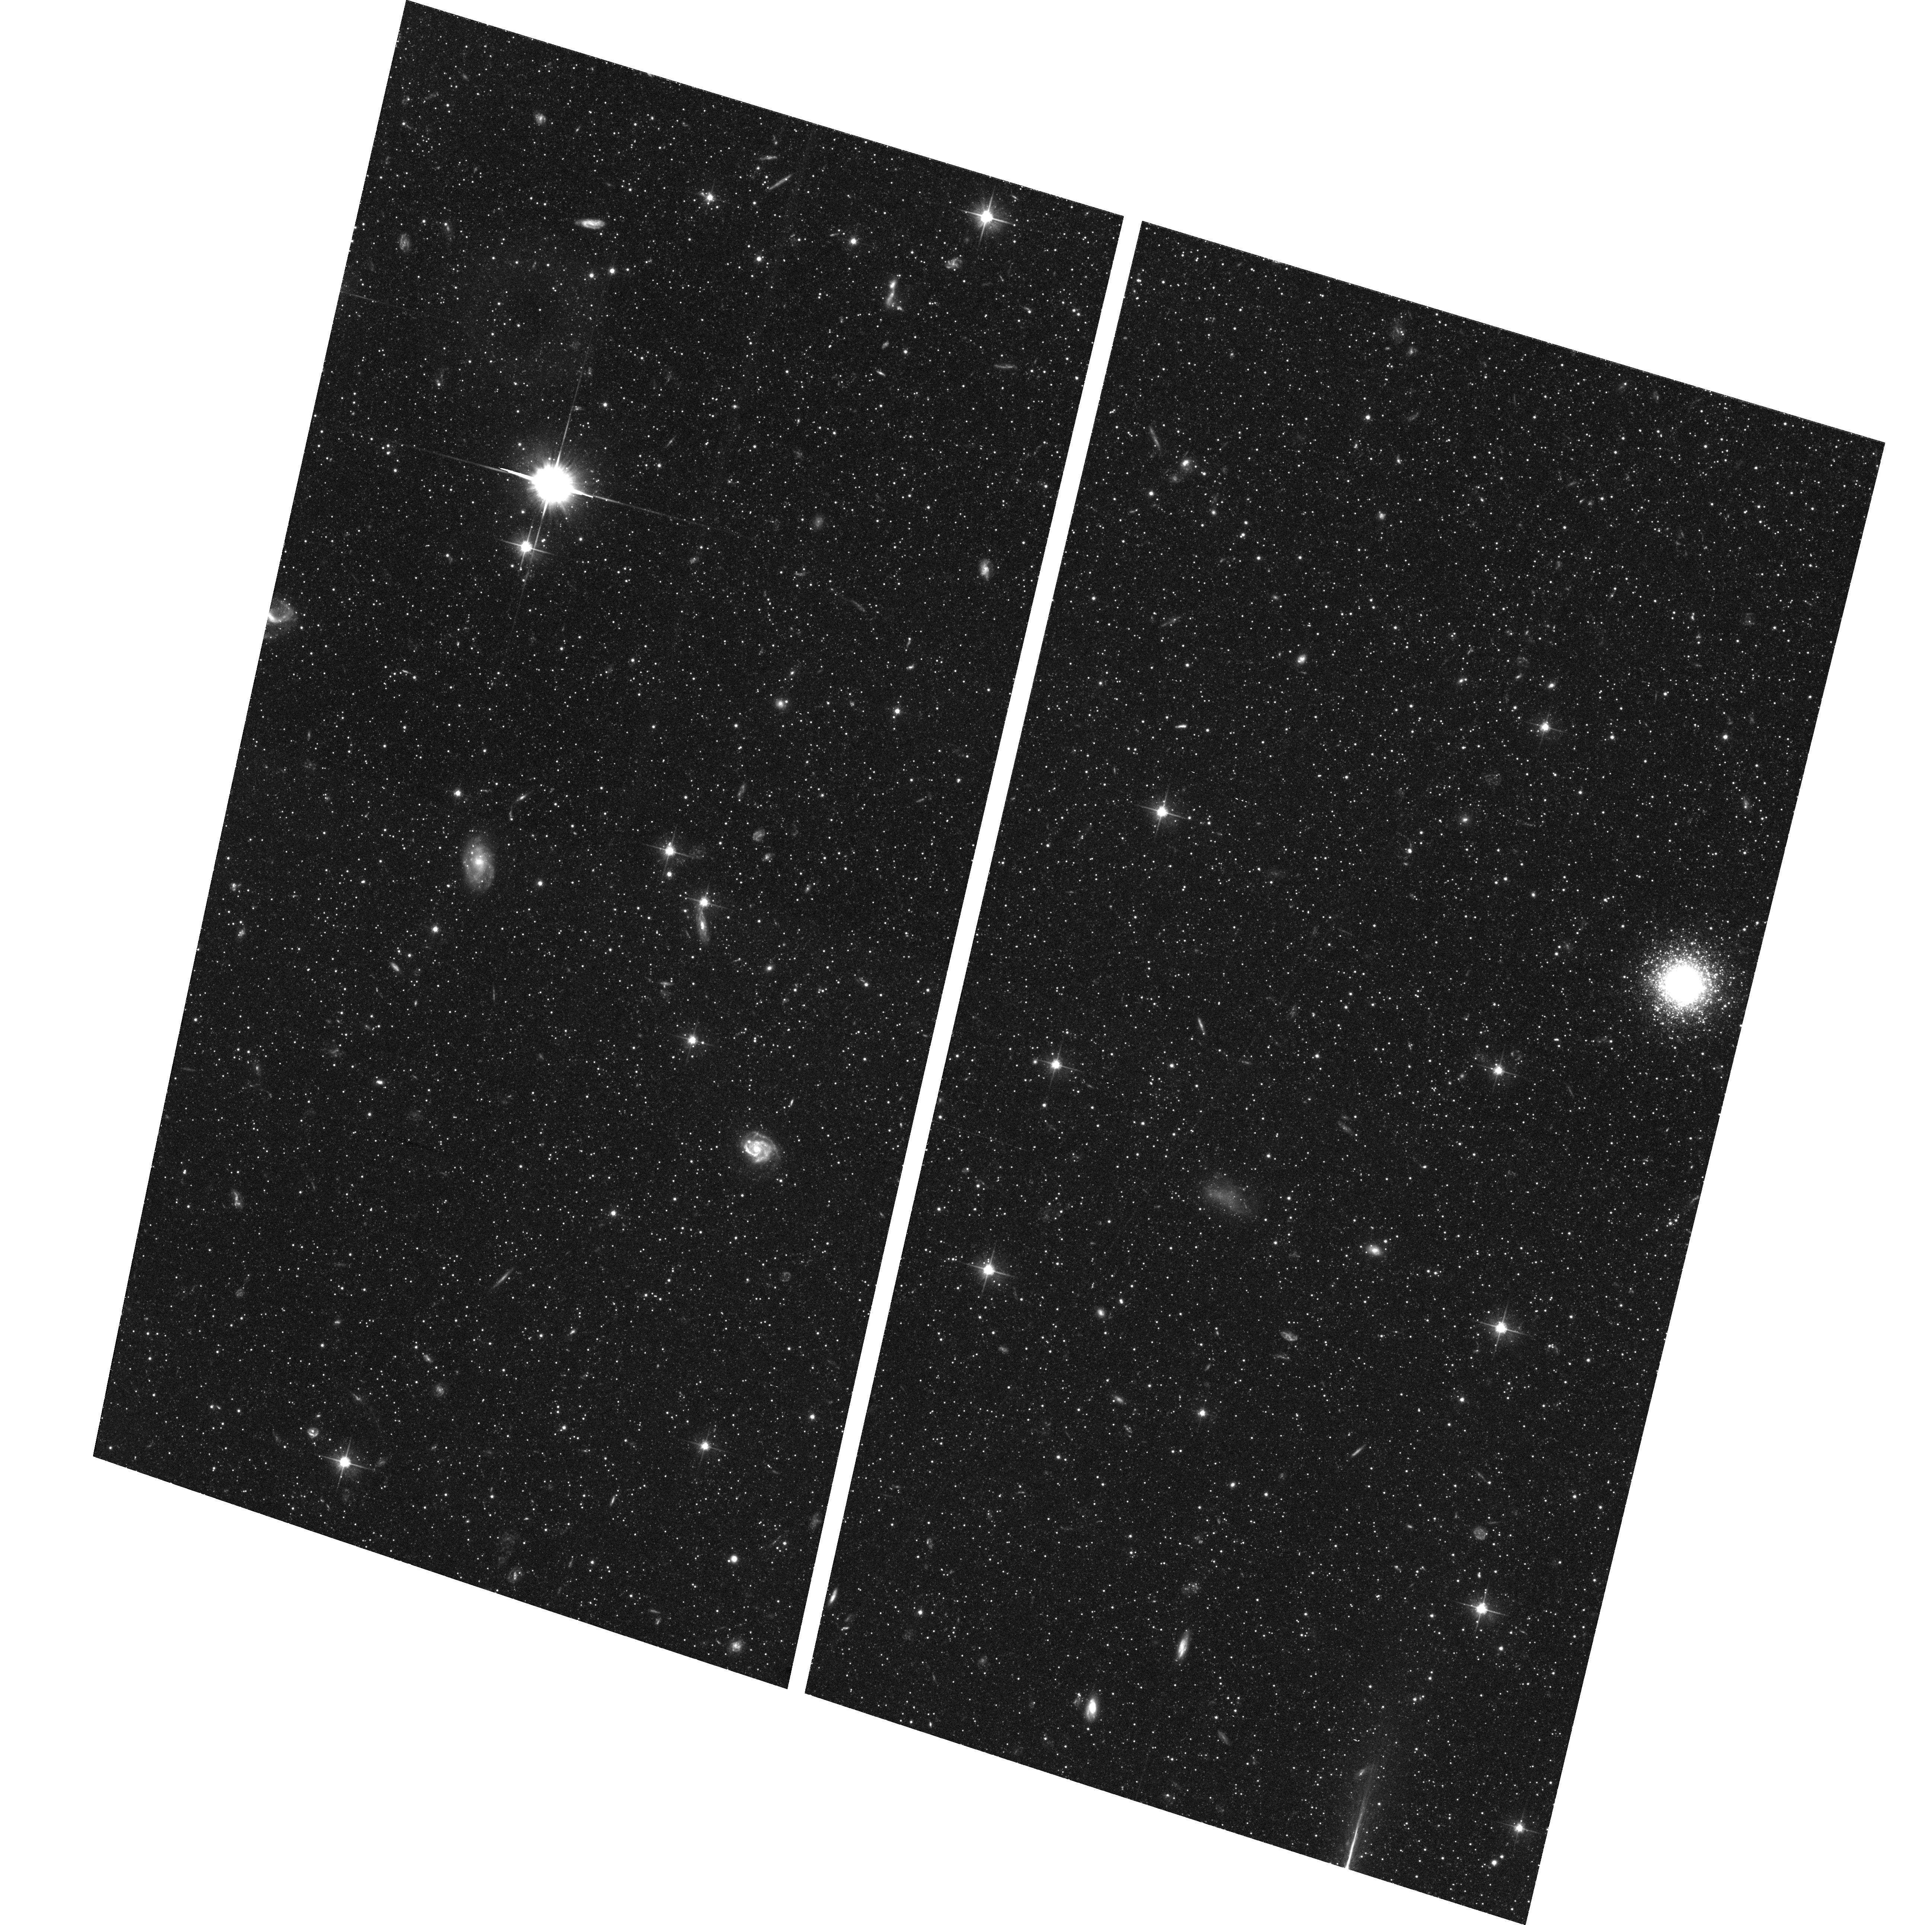
Target: NGC224-HALO
Instrument: ACS/WFC
Filter: F606W
Exposure: 1.4 h
Observation ID: hst_9453_37_acs_wfc_f606w_j8f837

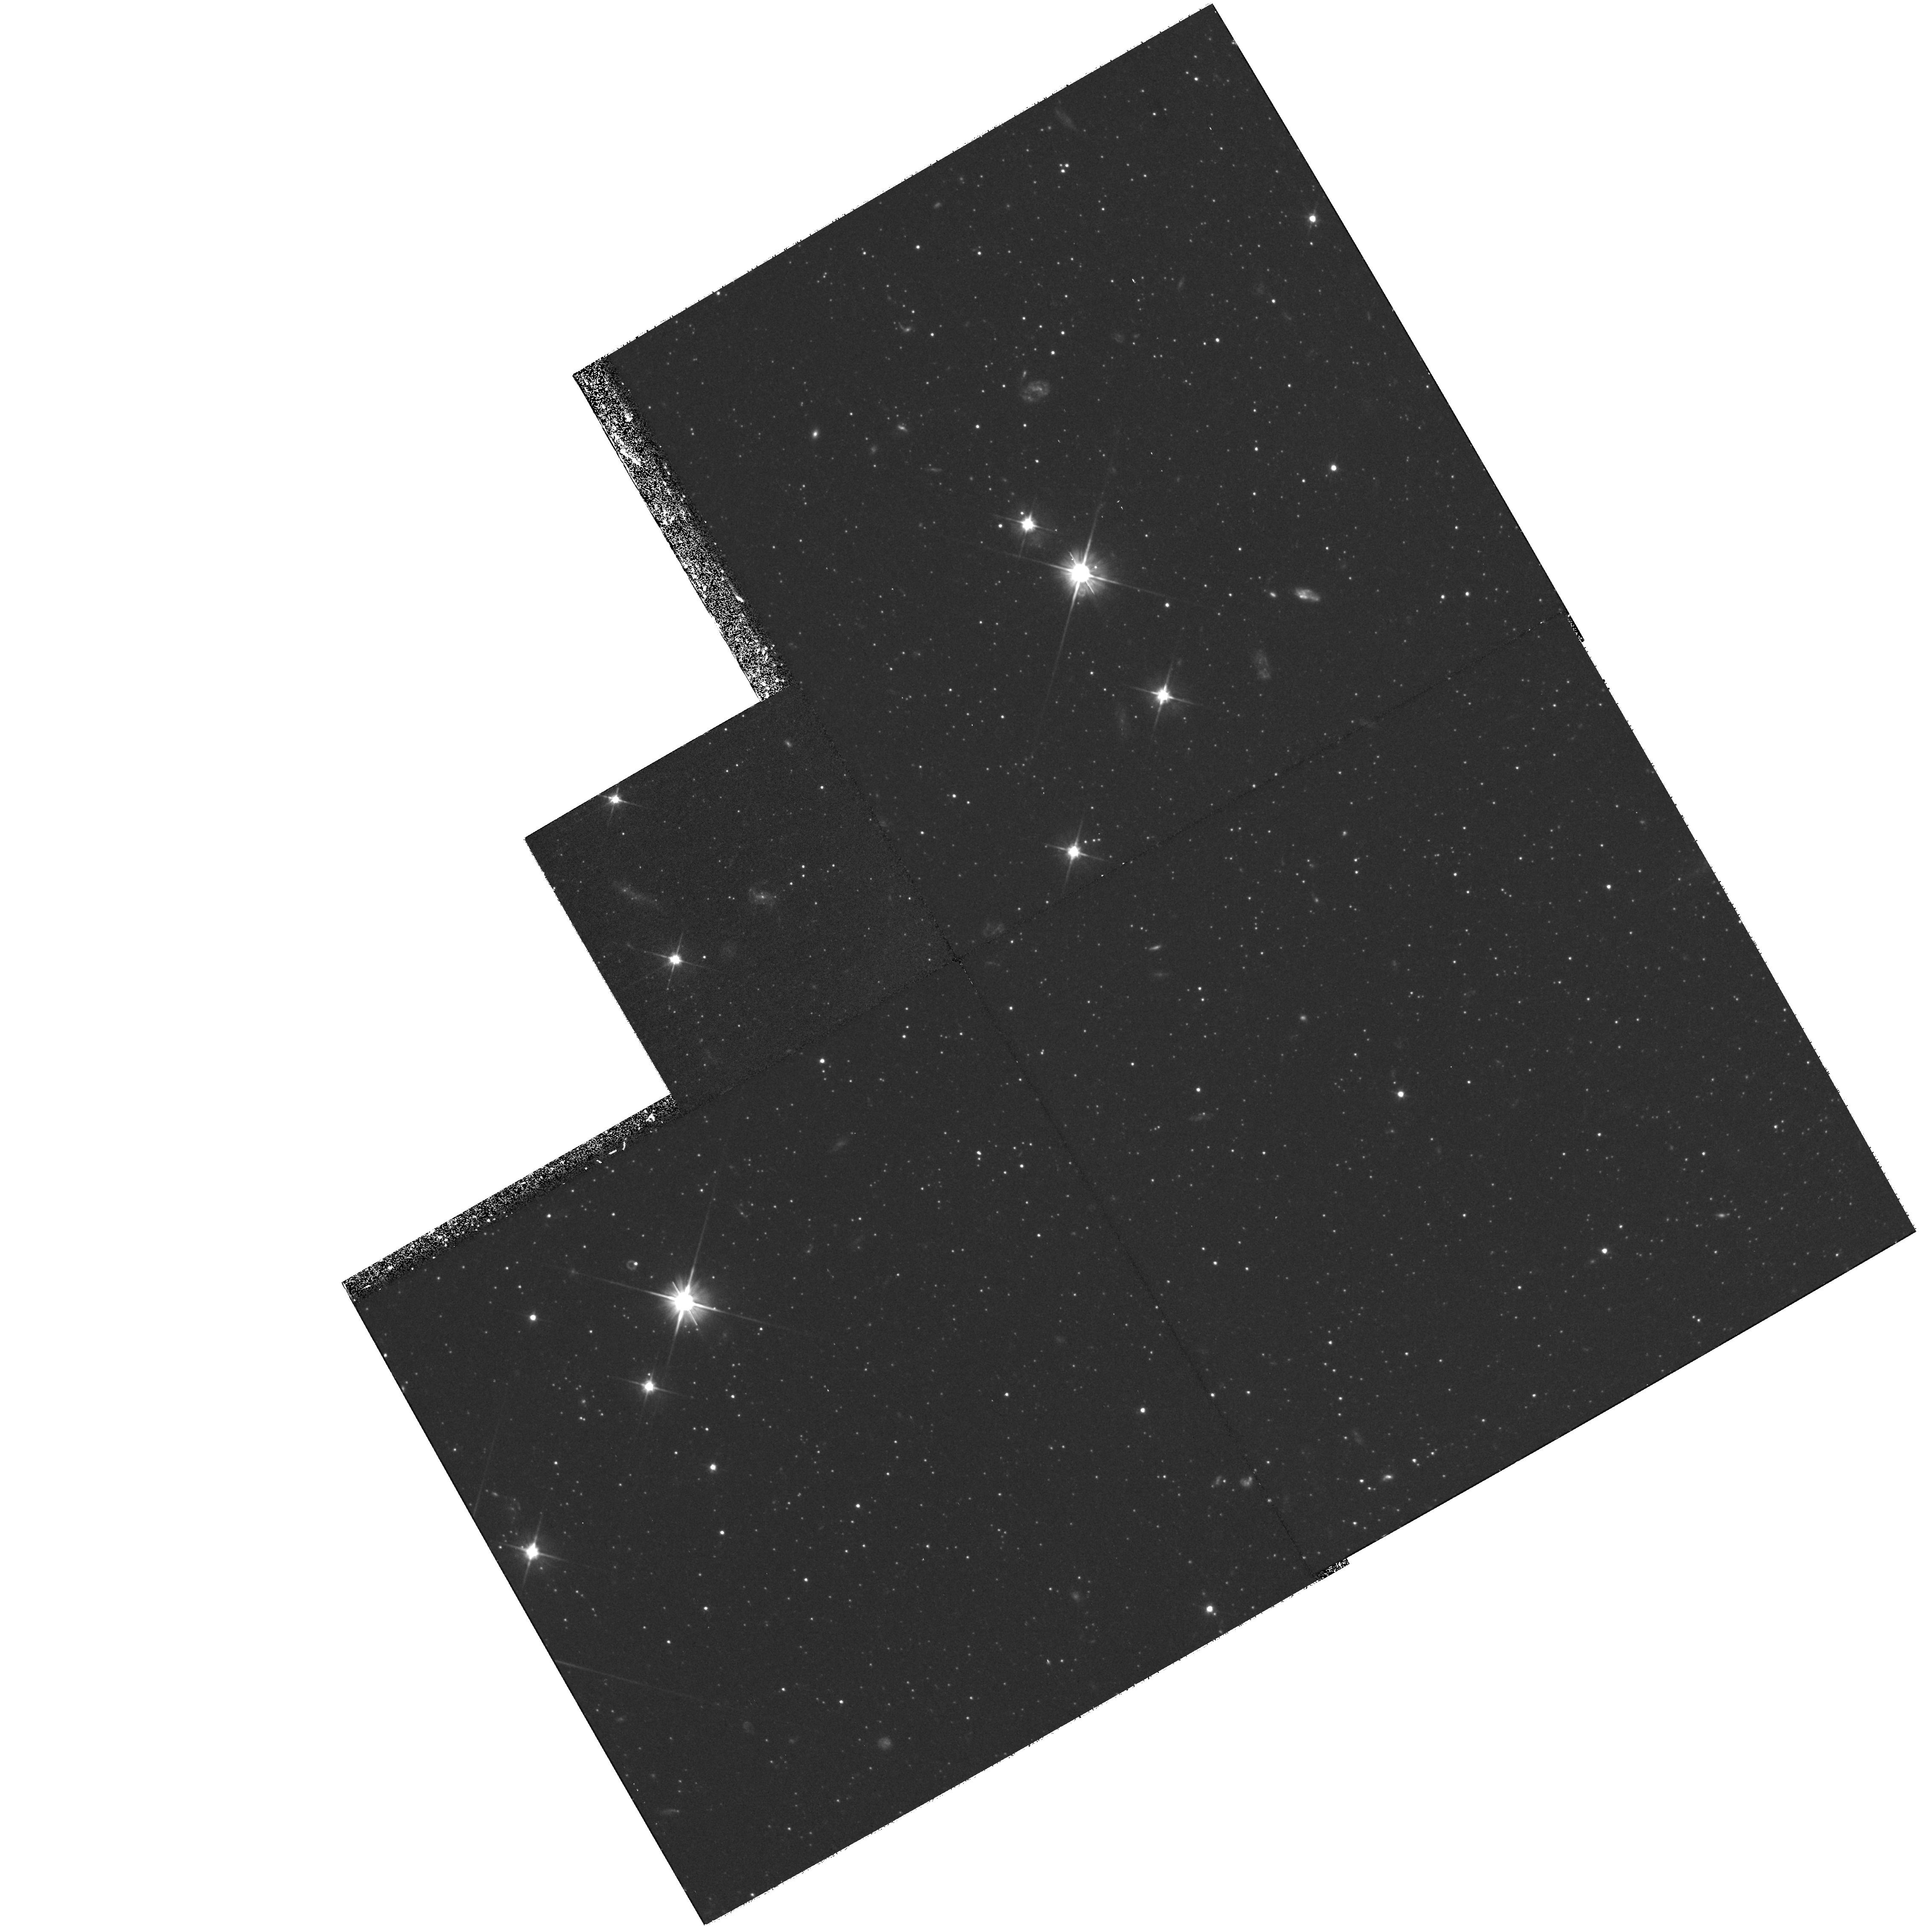
Target: field at RA 11.642°, Dec 40.658°
Instrument: WFPC2/PC
Filter: F606W
Exposure: 1.2 h
Observation ID: hst_9453_23_wfpc2_pc_f606w_u8f823

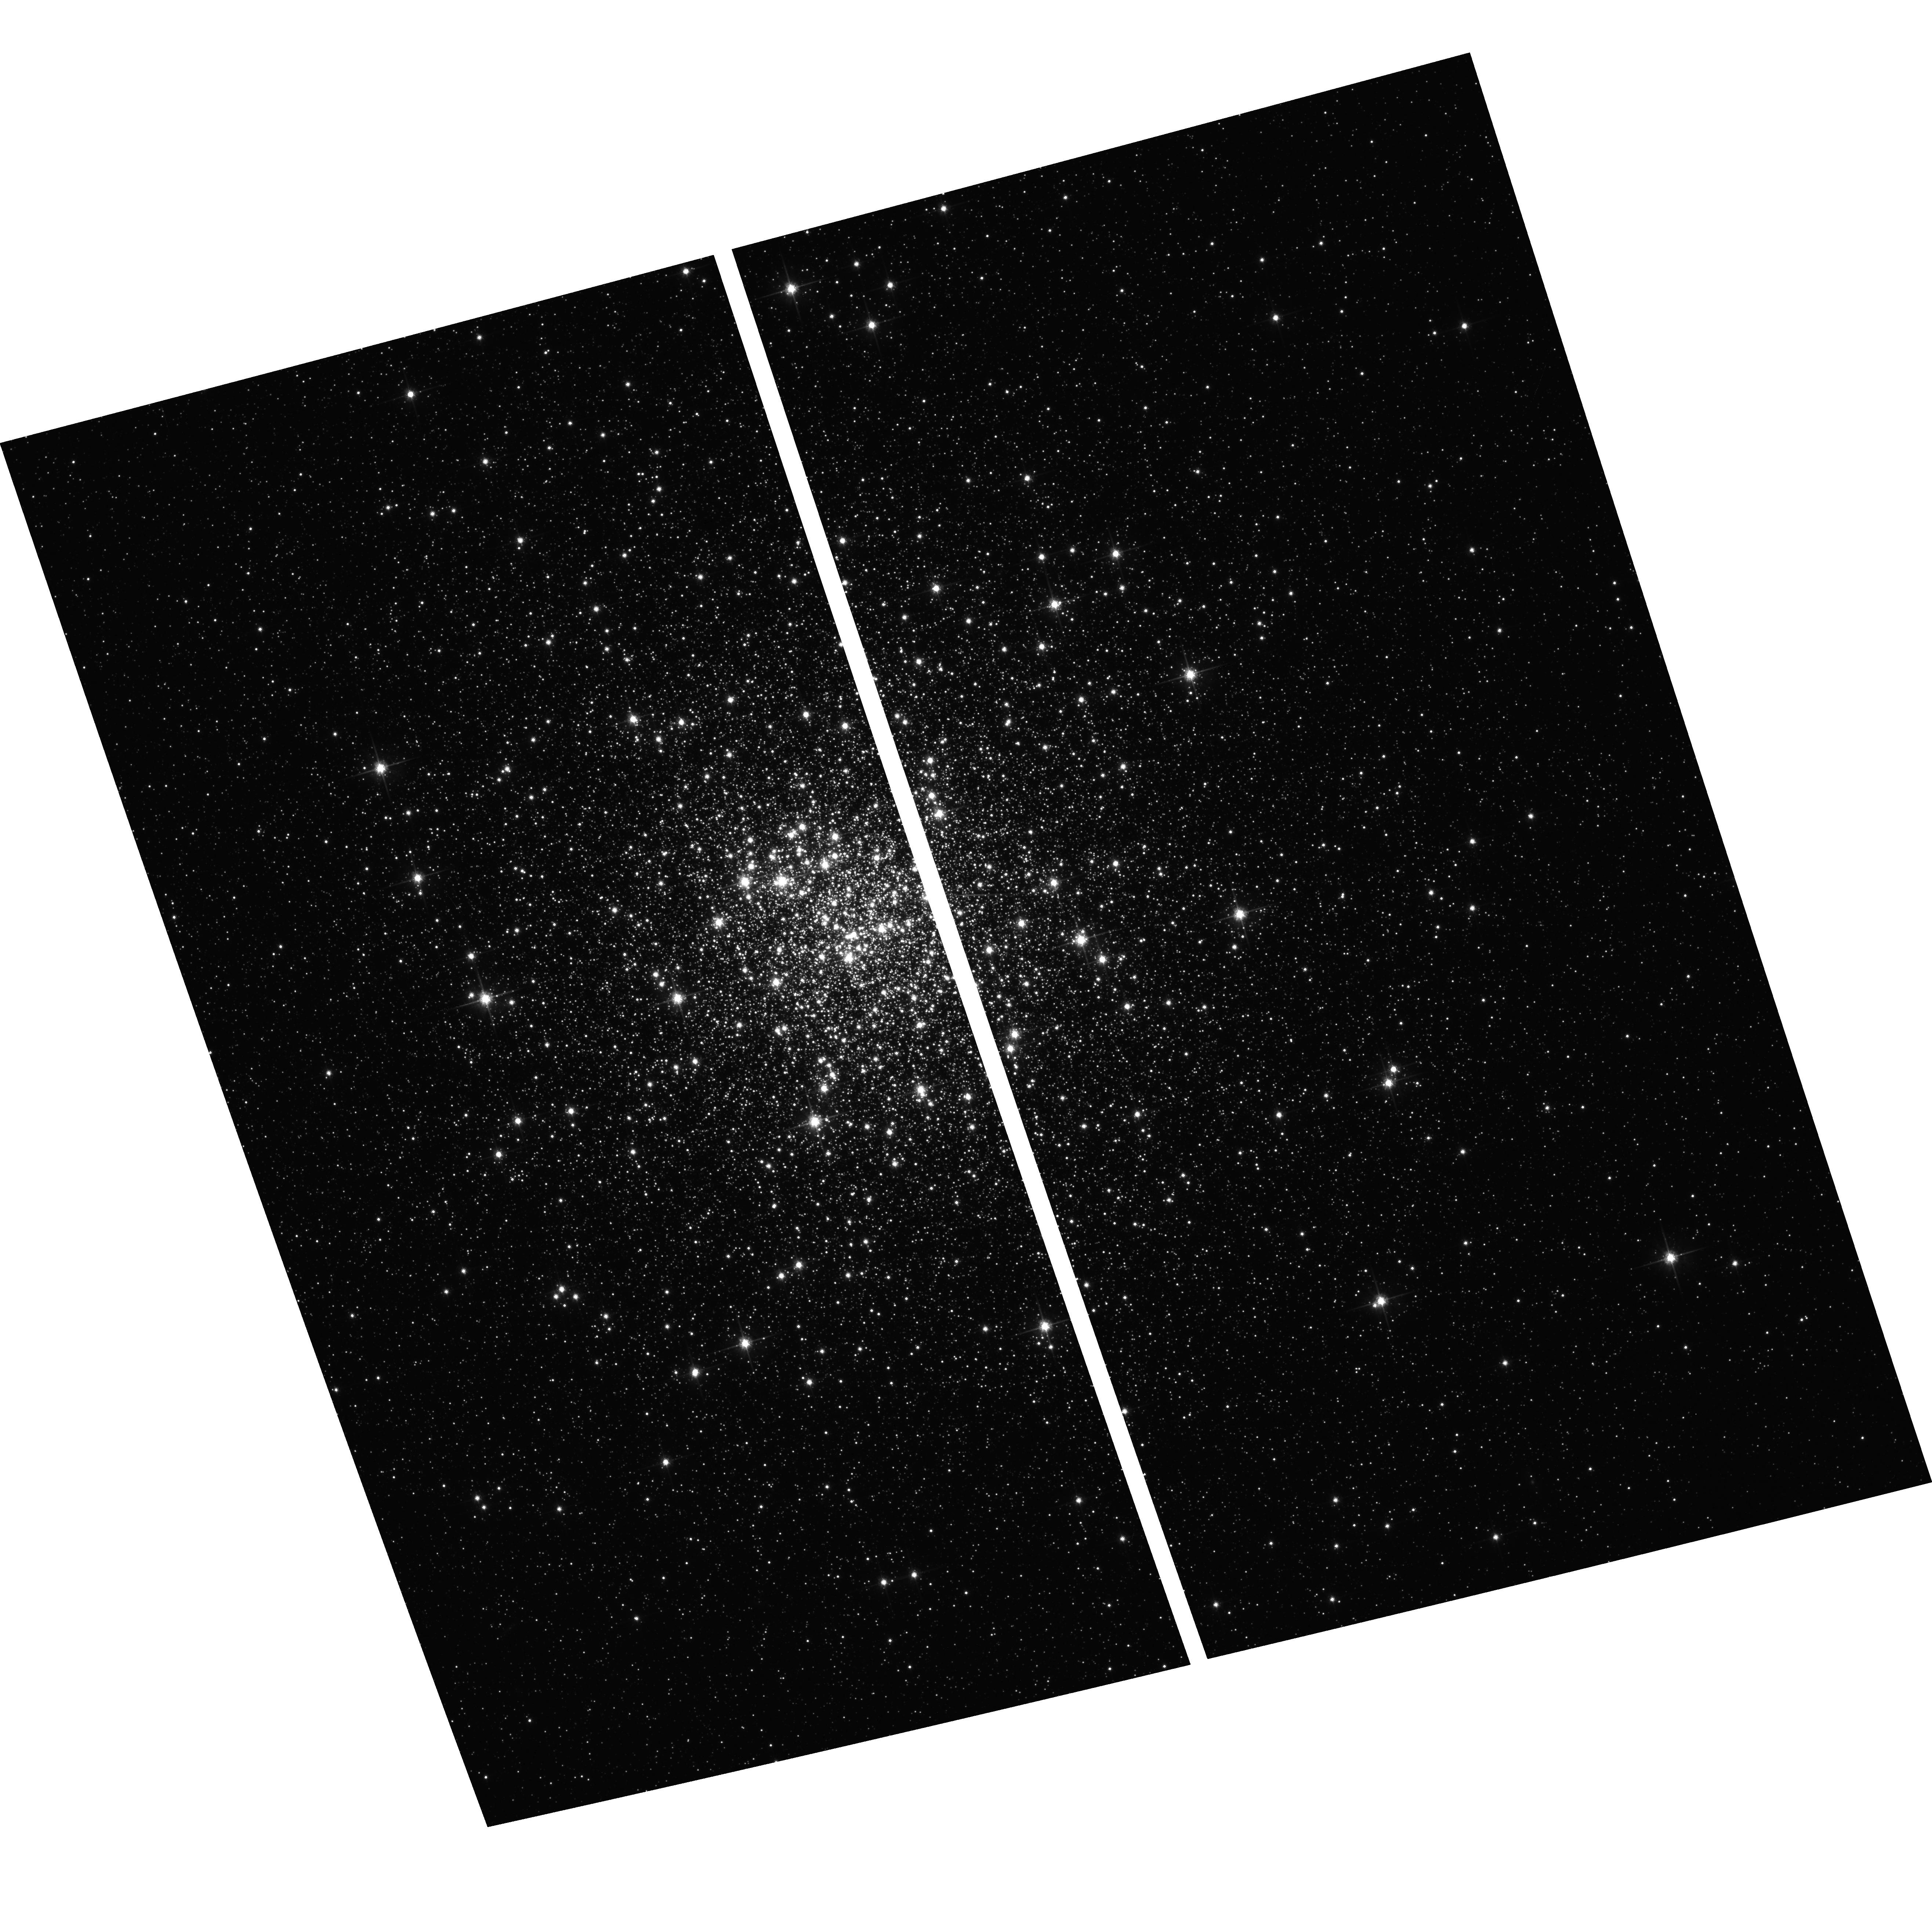
Target: NGC6341
Instrument: ACS/WFC
Filter: F814W
Exposure: 2 min
Observation ID: hst_9453_66_acs_wfc_f814w_j8f866

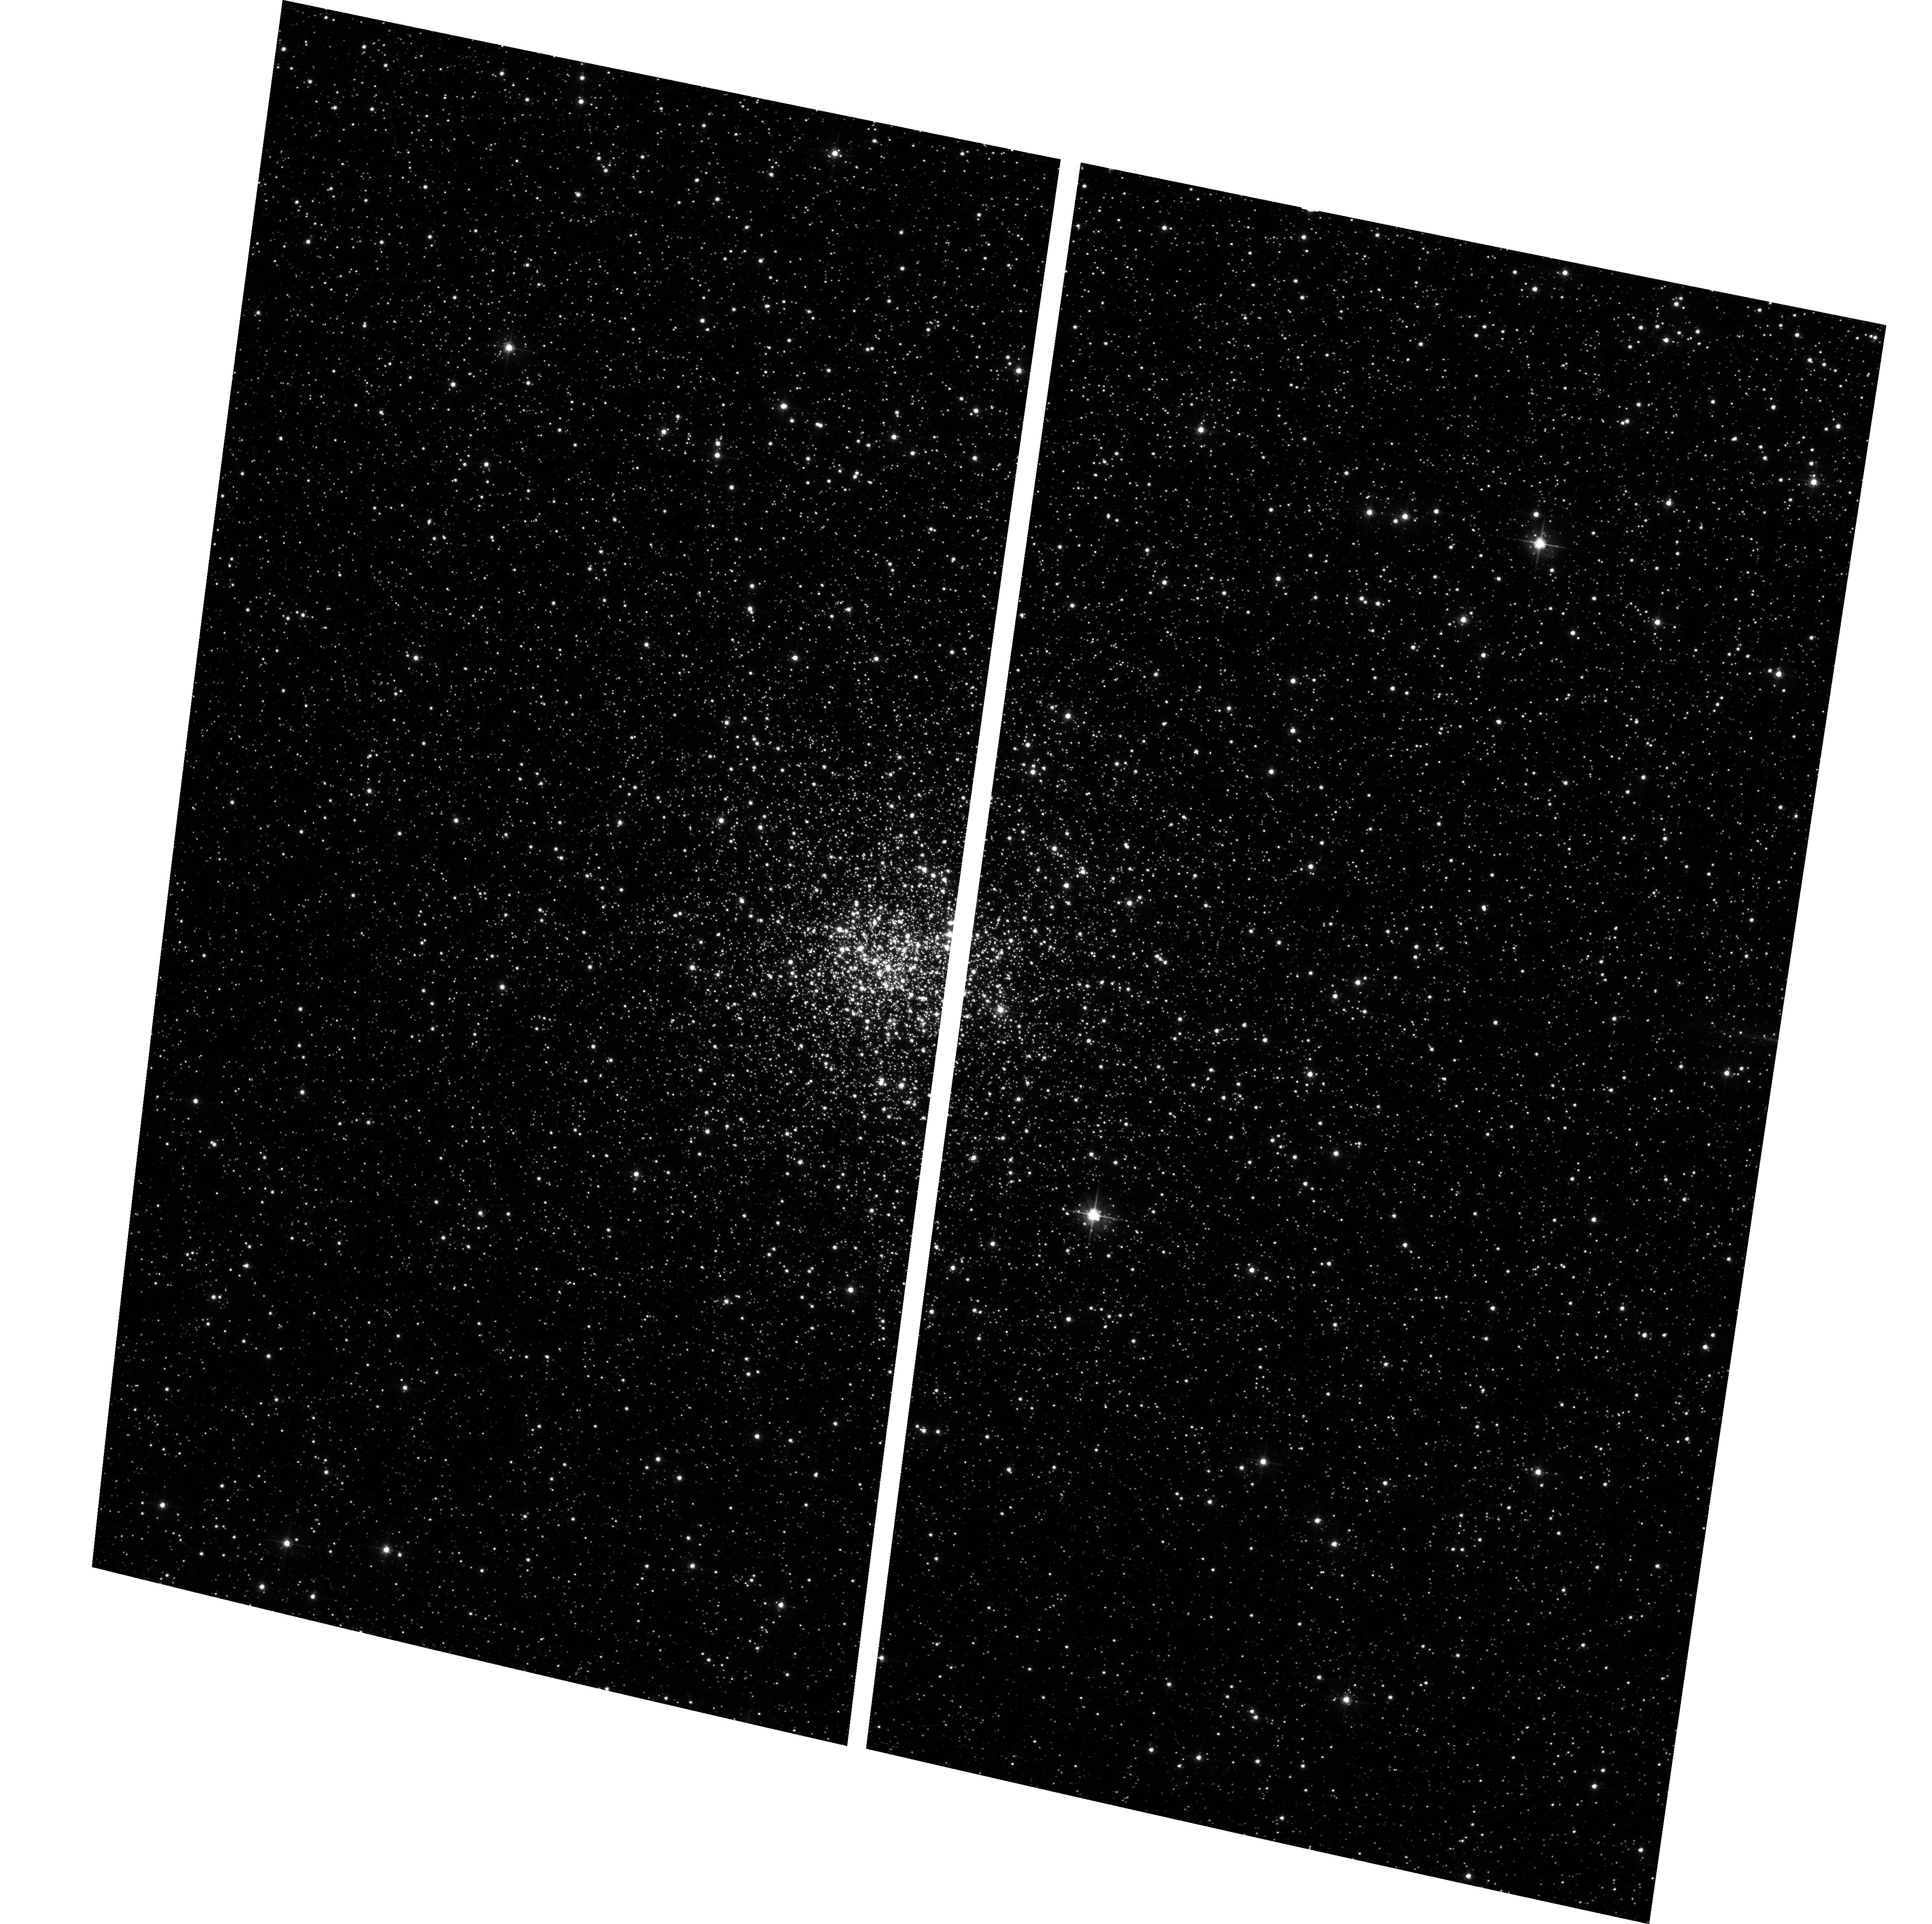
Target: NGC6528
Instrument: ACS/WFC
Filter: F606W
Exposure: 8 min
Observation ID: hst_9453_62_acs_wfc_f606w_j8f862

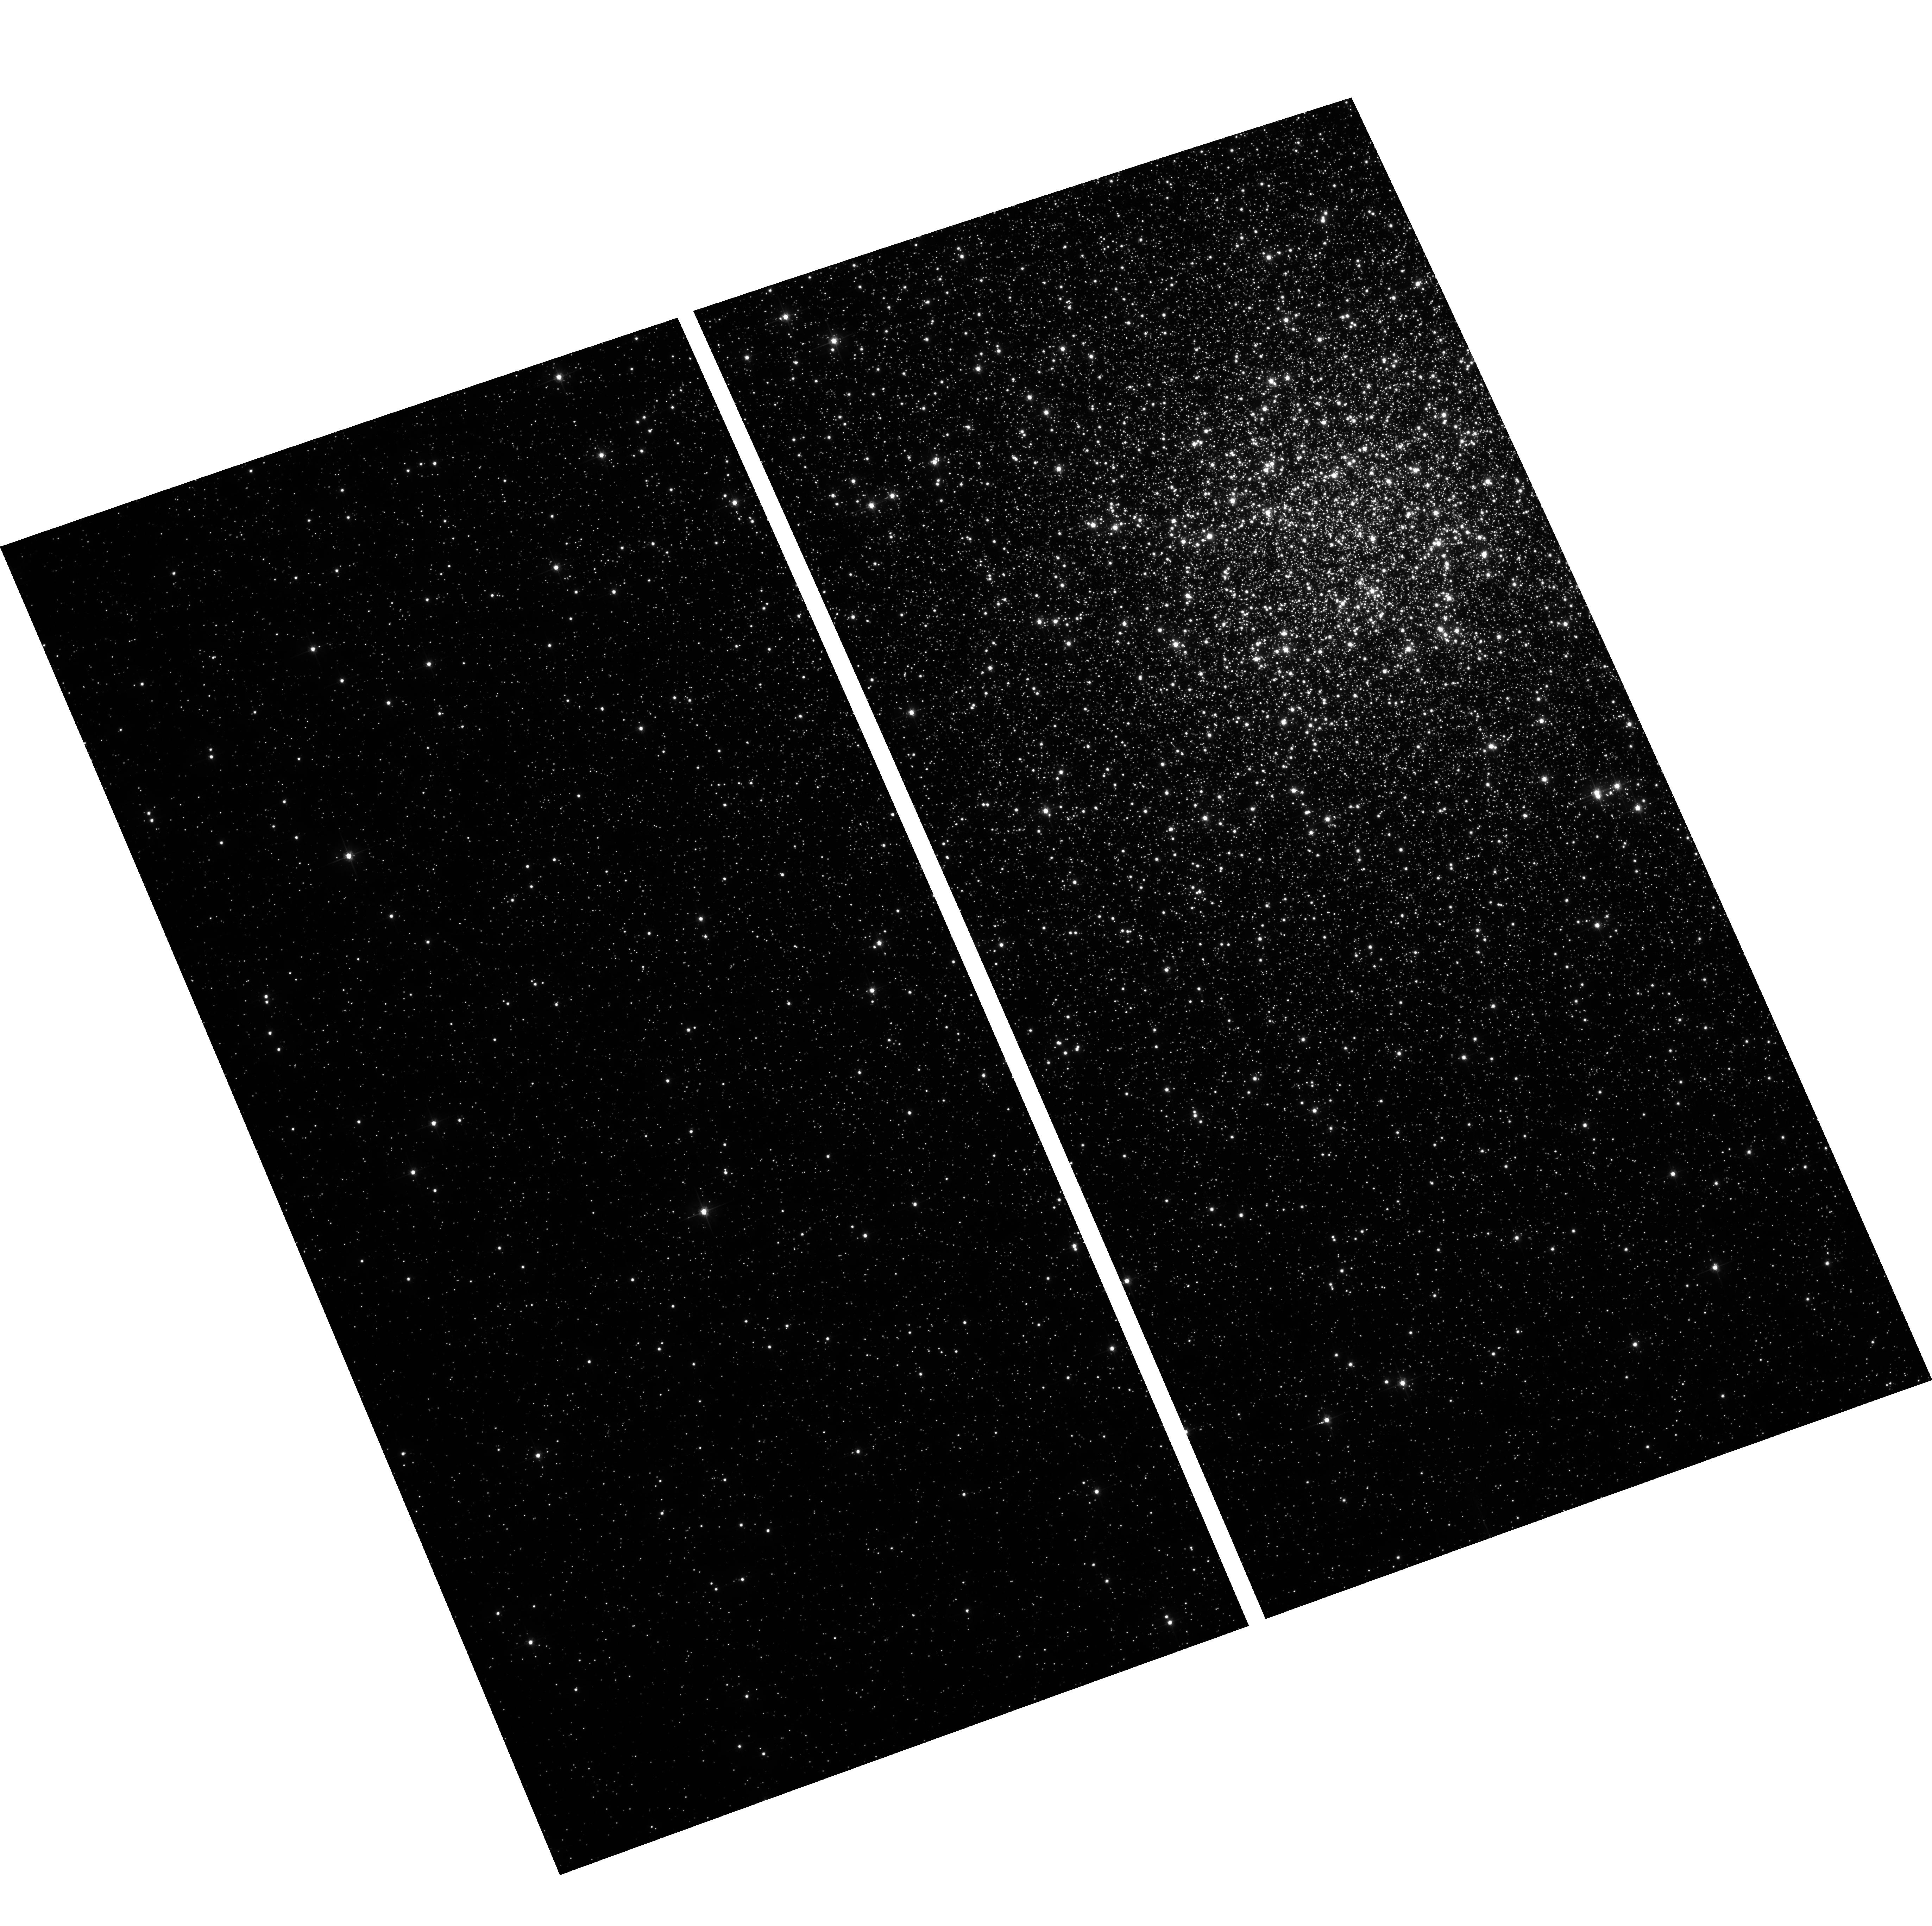
Target: NGC104
Instrument: ACS/WFC
Filter: F606W
Exposure: 1 min
Observation ID: hst_9453_64_acs_wfc_f606w_j8f864

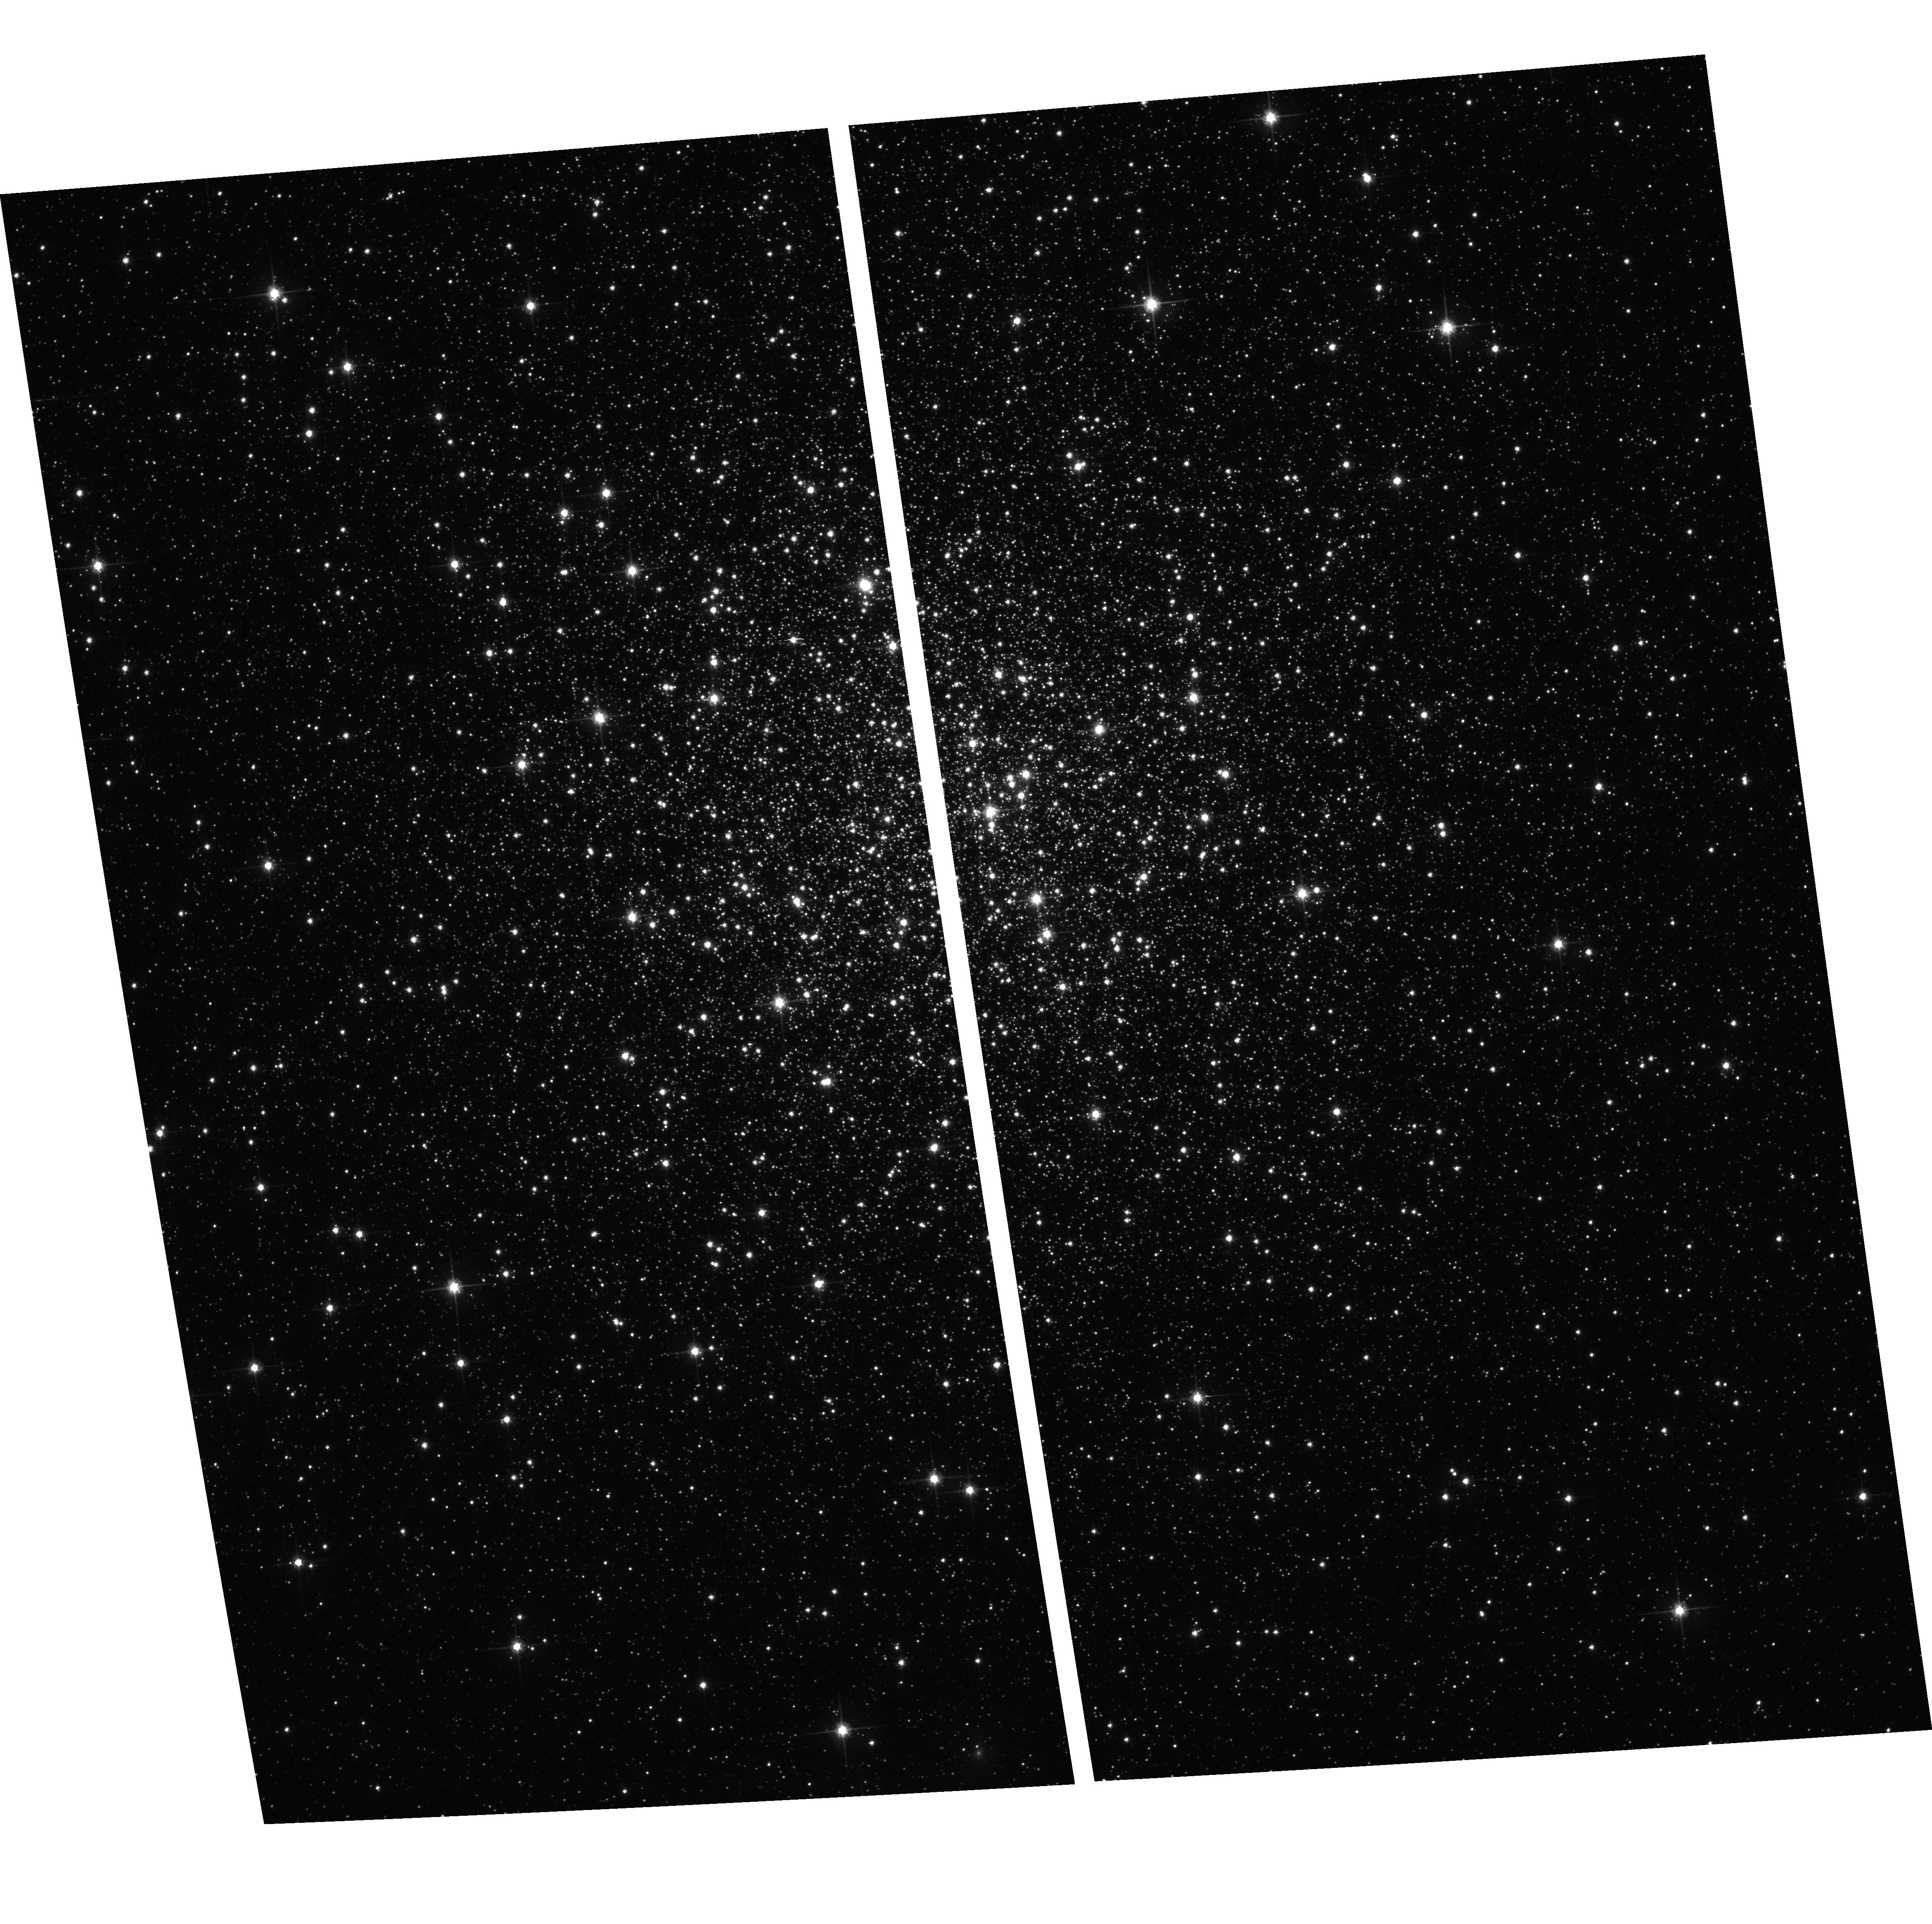
Target: NGC5927
Instrument: ACS/WFC
Filter: F814W
Exposure: 6 min
Observation ID: hst_9453_63_acs_wfc_f814w_j8f863

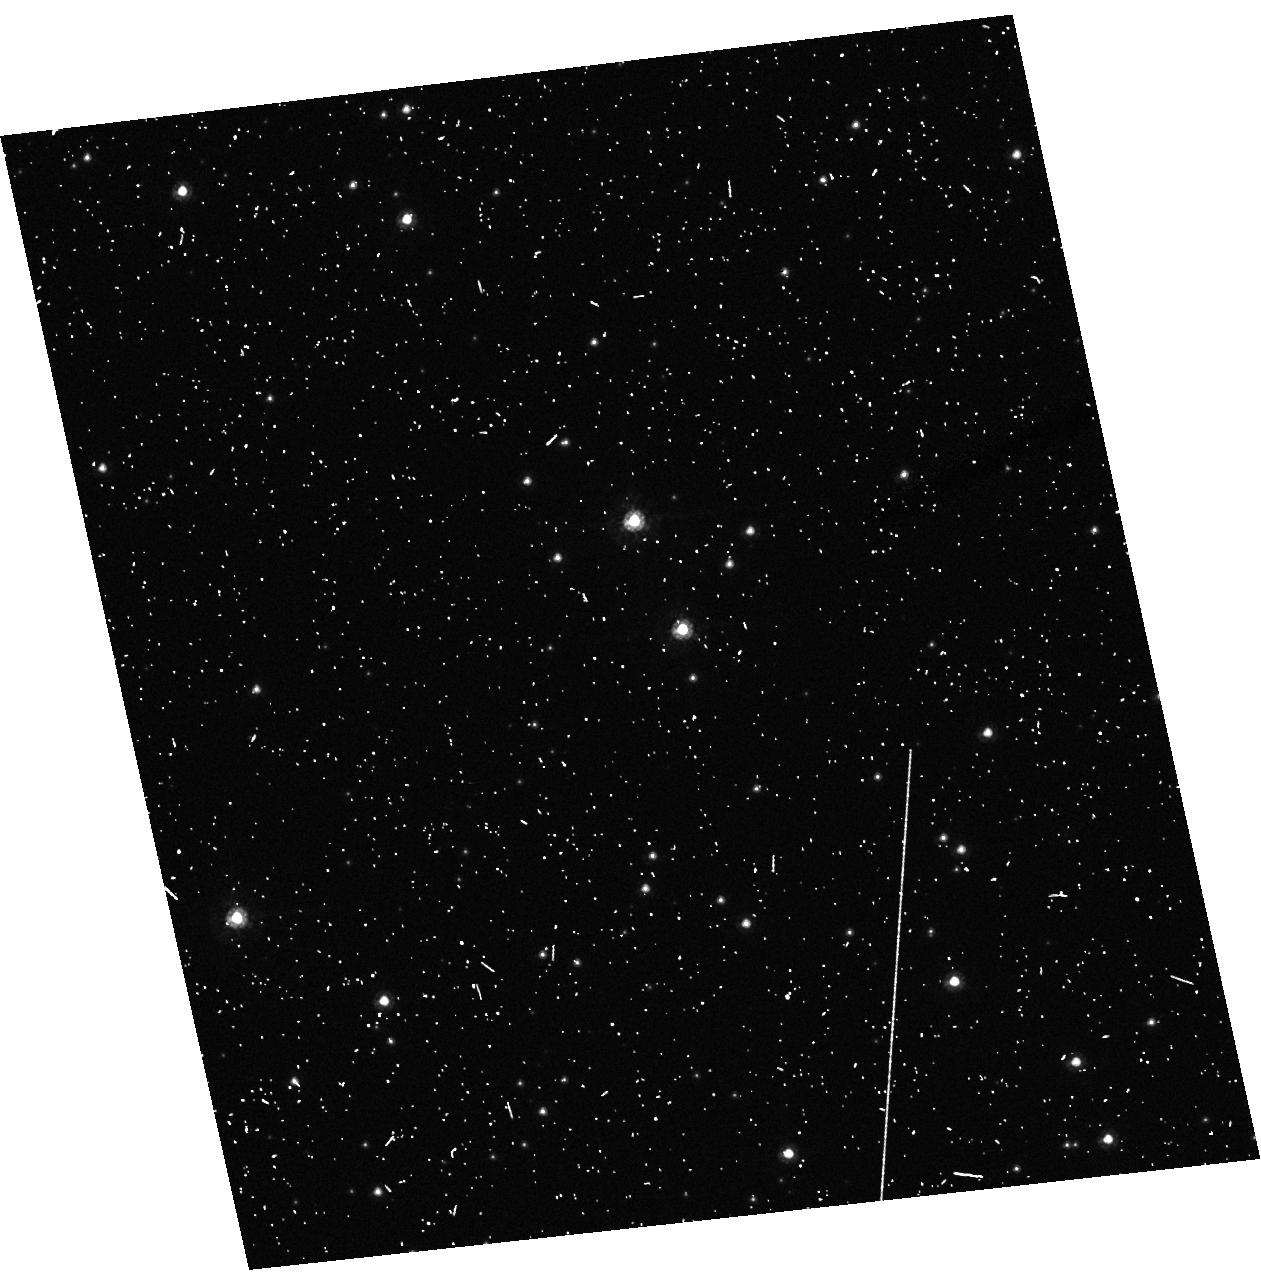
Target: field at RA 232.007°, Dec -50.679°
Instrument: ACS/HRC
Filter: F555W
Exposure: 7 min
Observation ID: hst_9453_63_acs_hrc_f555w_j8f863

The Age of the Andromeda Halo (PI: Brown, Thomas M.)

With the advent of the ACS, we can cross a critical threshold in the study of galaxy formation: For the first time, we can resolve the old main sequence stars in the Andromeda halo, and thus directly determine the ages of the halo stars in a giant galaxy other than our own. As the nearest giant galaxy, Andromeda offers the best testing ground for understanding galaxy formation and evolution. Resolution of its halo will tell us about its spread in age and metallicity, thus providing a formation history. Via extensive simulations, we demonstrate that we can unambiguously characterize the halo population via a deep F606W/F814W color-magnitude diagram reaching below the main sequence turnoff. The data will distinguish whether the halo formed quickly or through protracted infall and merging episodes, and would detect even a few percent trace of intermediate age stars. Our field was carefully chosen to meet two criteria: an optimal stellar density ensuring adequate statistics while avoiding overcrowding, and the inclusion of an Andromeda globular cluster matched to the peak halo metallicity. We also propose very brief observations in the same two bands of five Galactic globular clusters spanning a wide metallicity range, thus establishing population templates in the ACS photometric system that will be used to calibrate and interpret the Andromeda data.